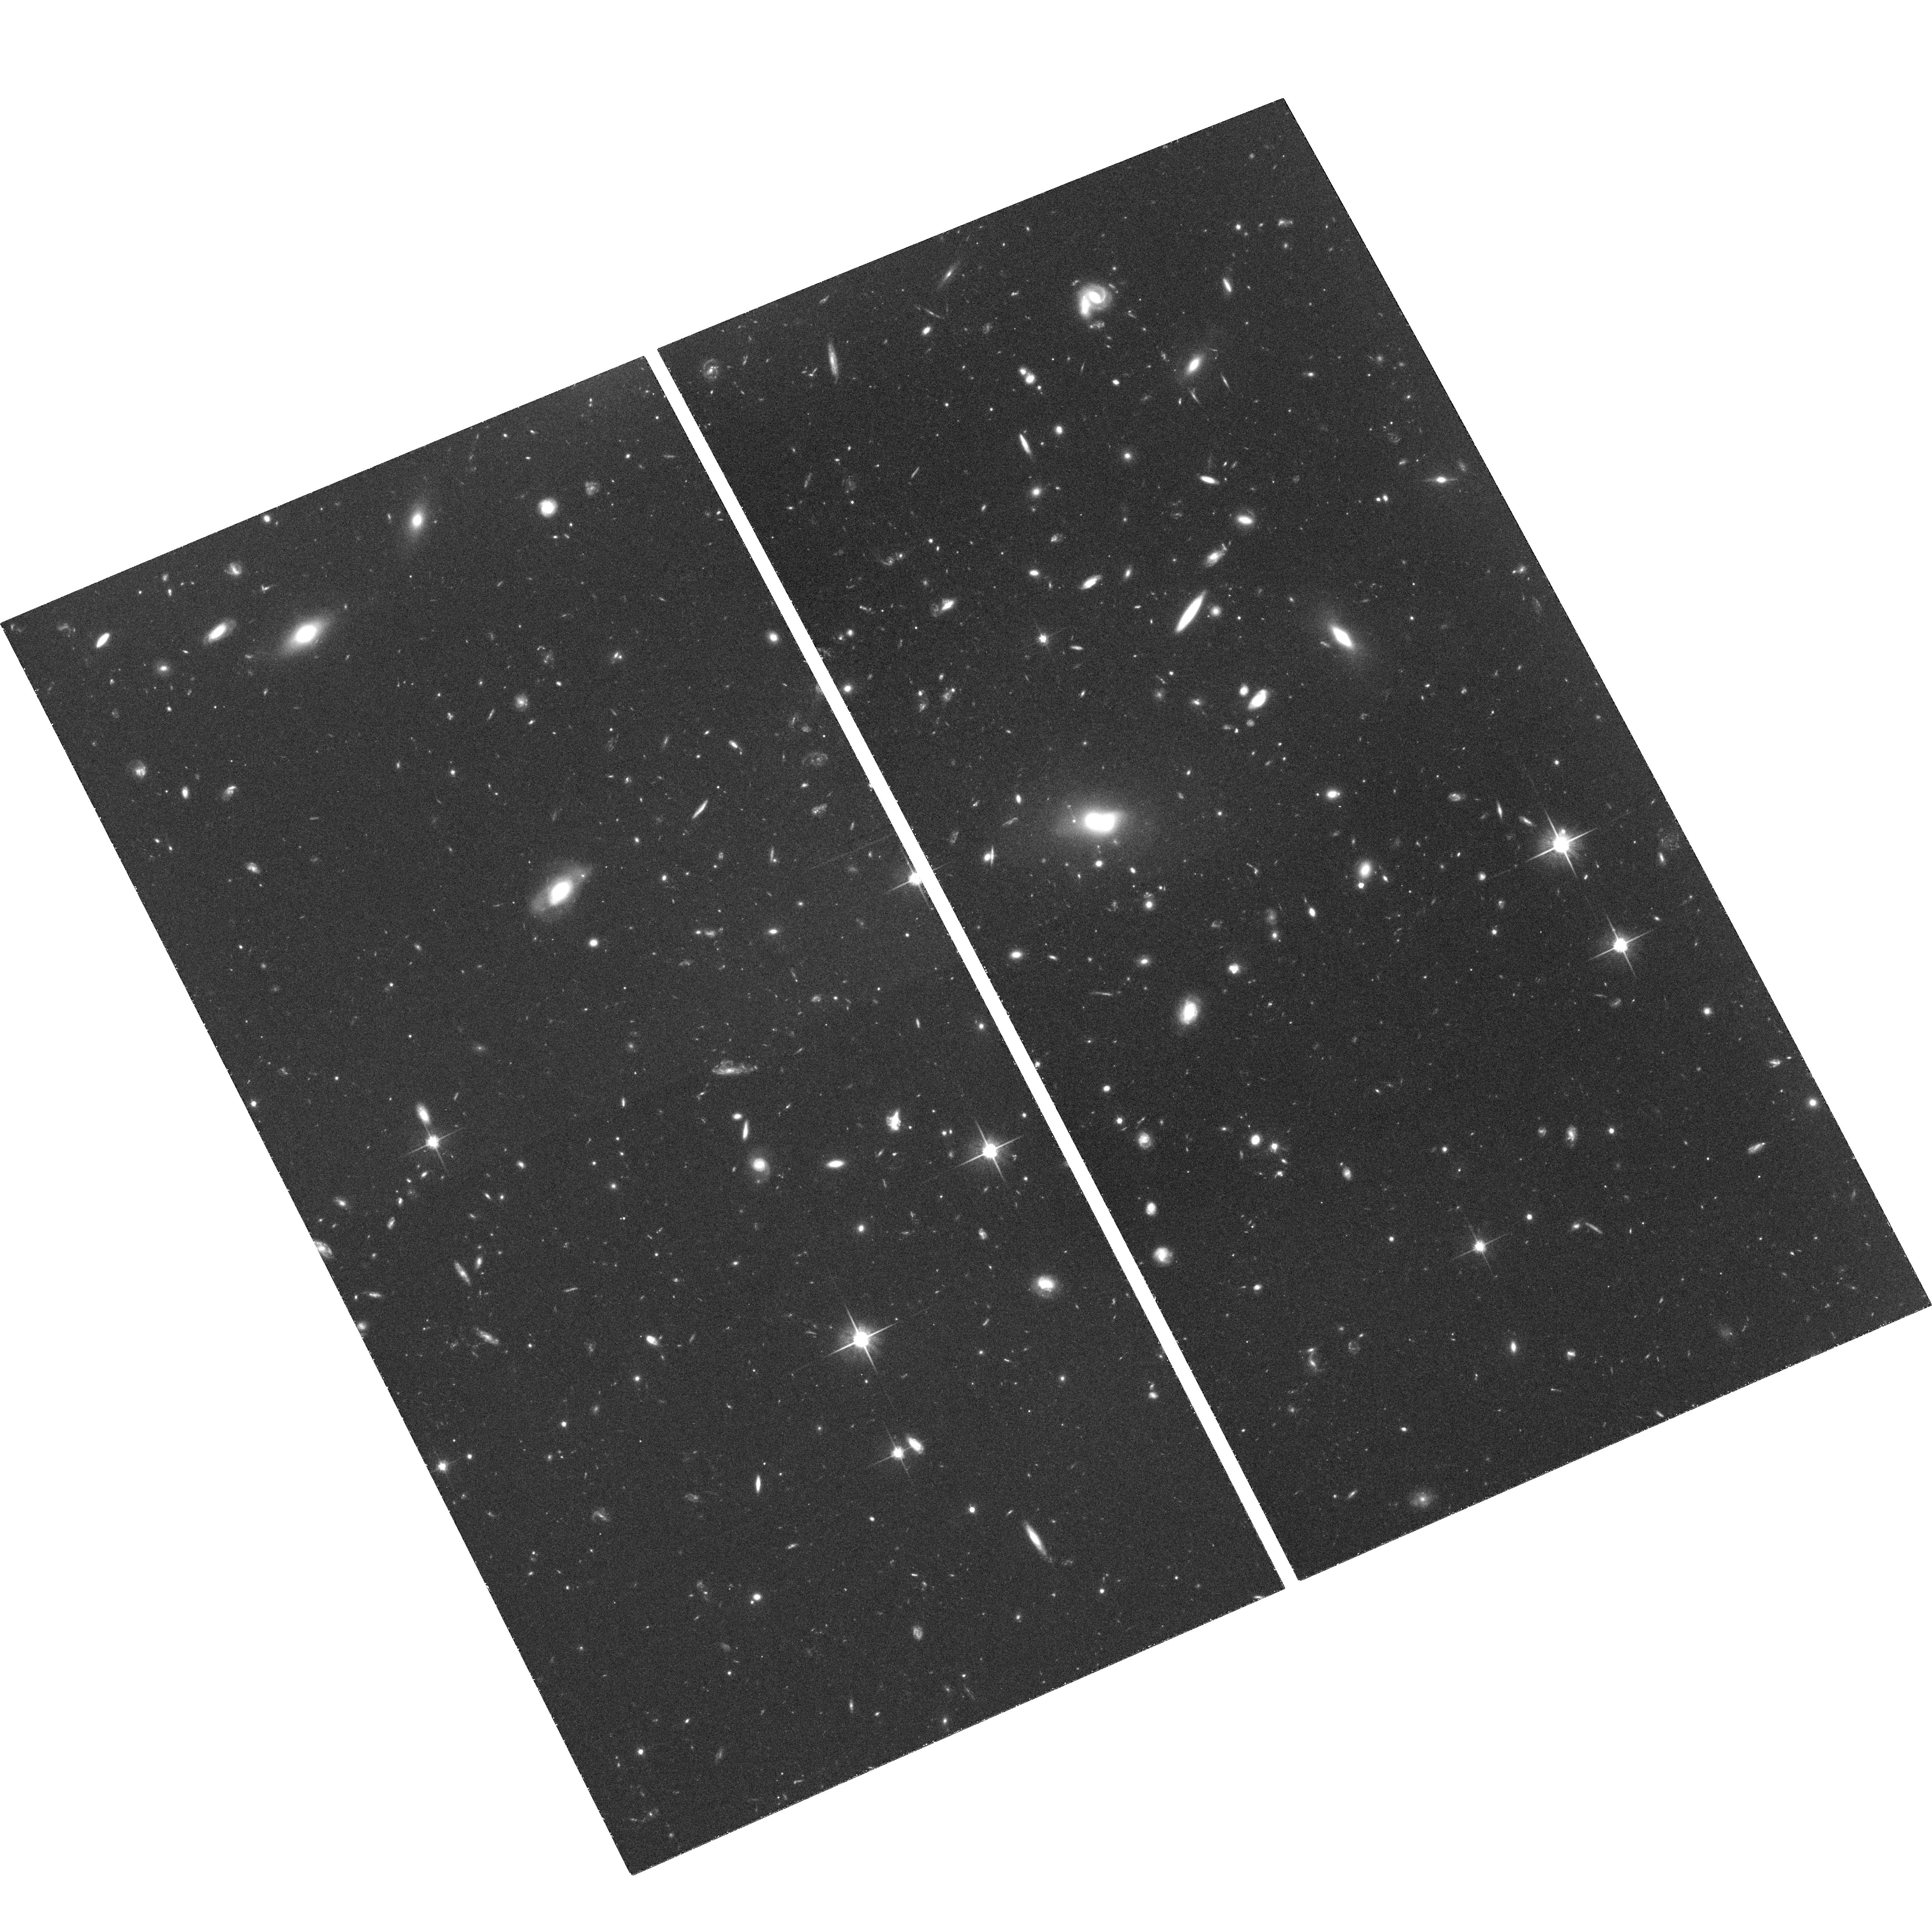
Target: CSL-1. Instrument: ACS/WFC. Filter: F814W. Exposure: 2.1 h. Observation ID: hst_10715_02_acs_wfc_f814w_j9gq02

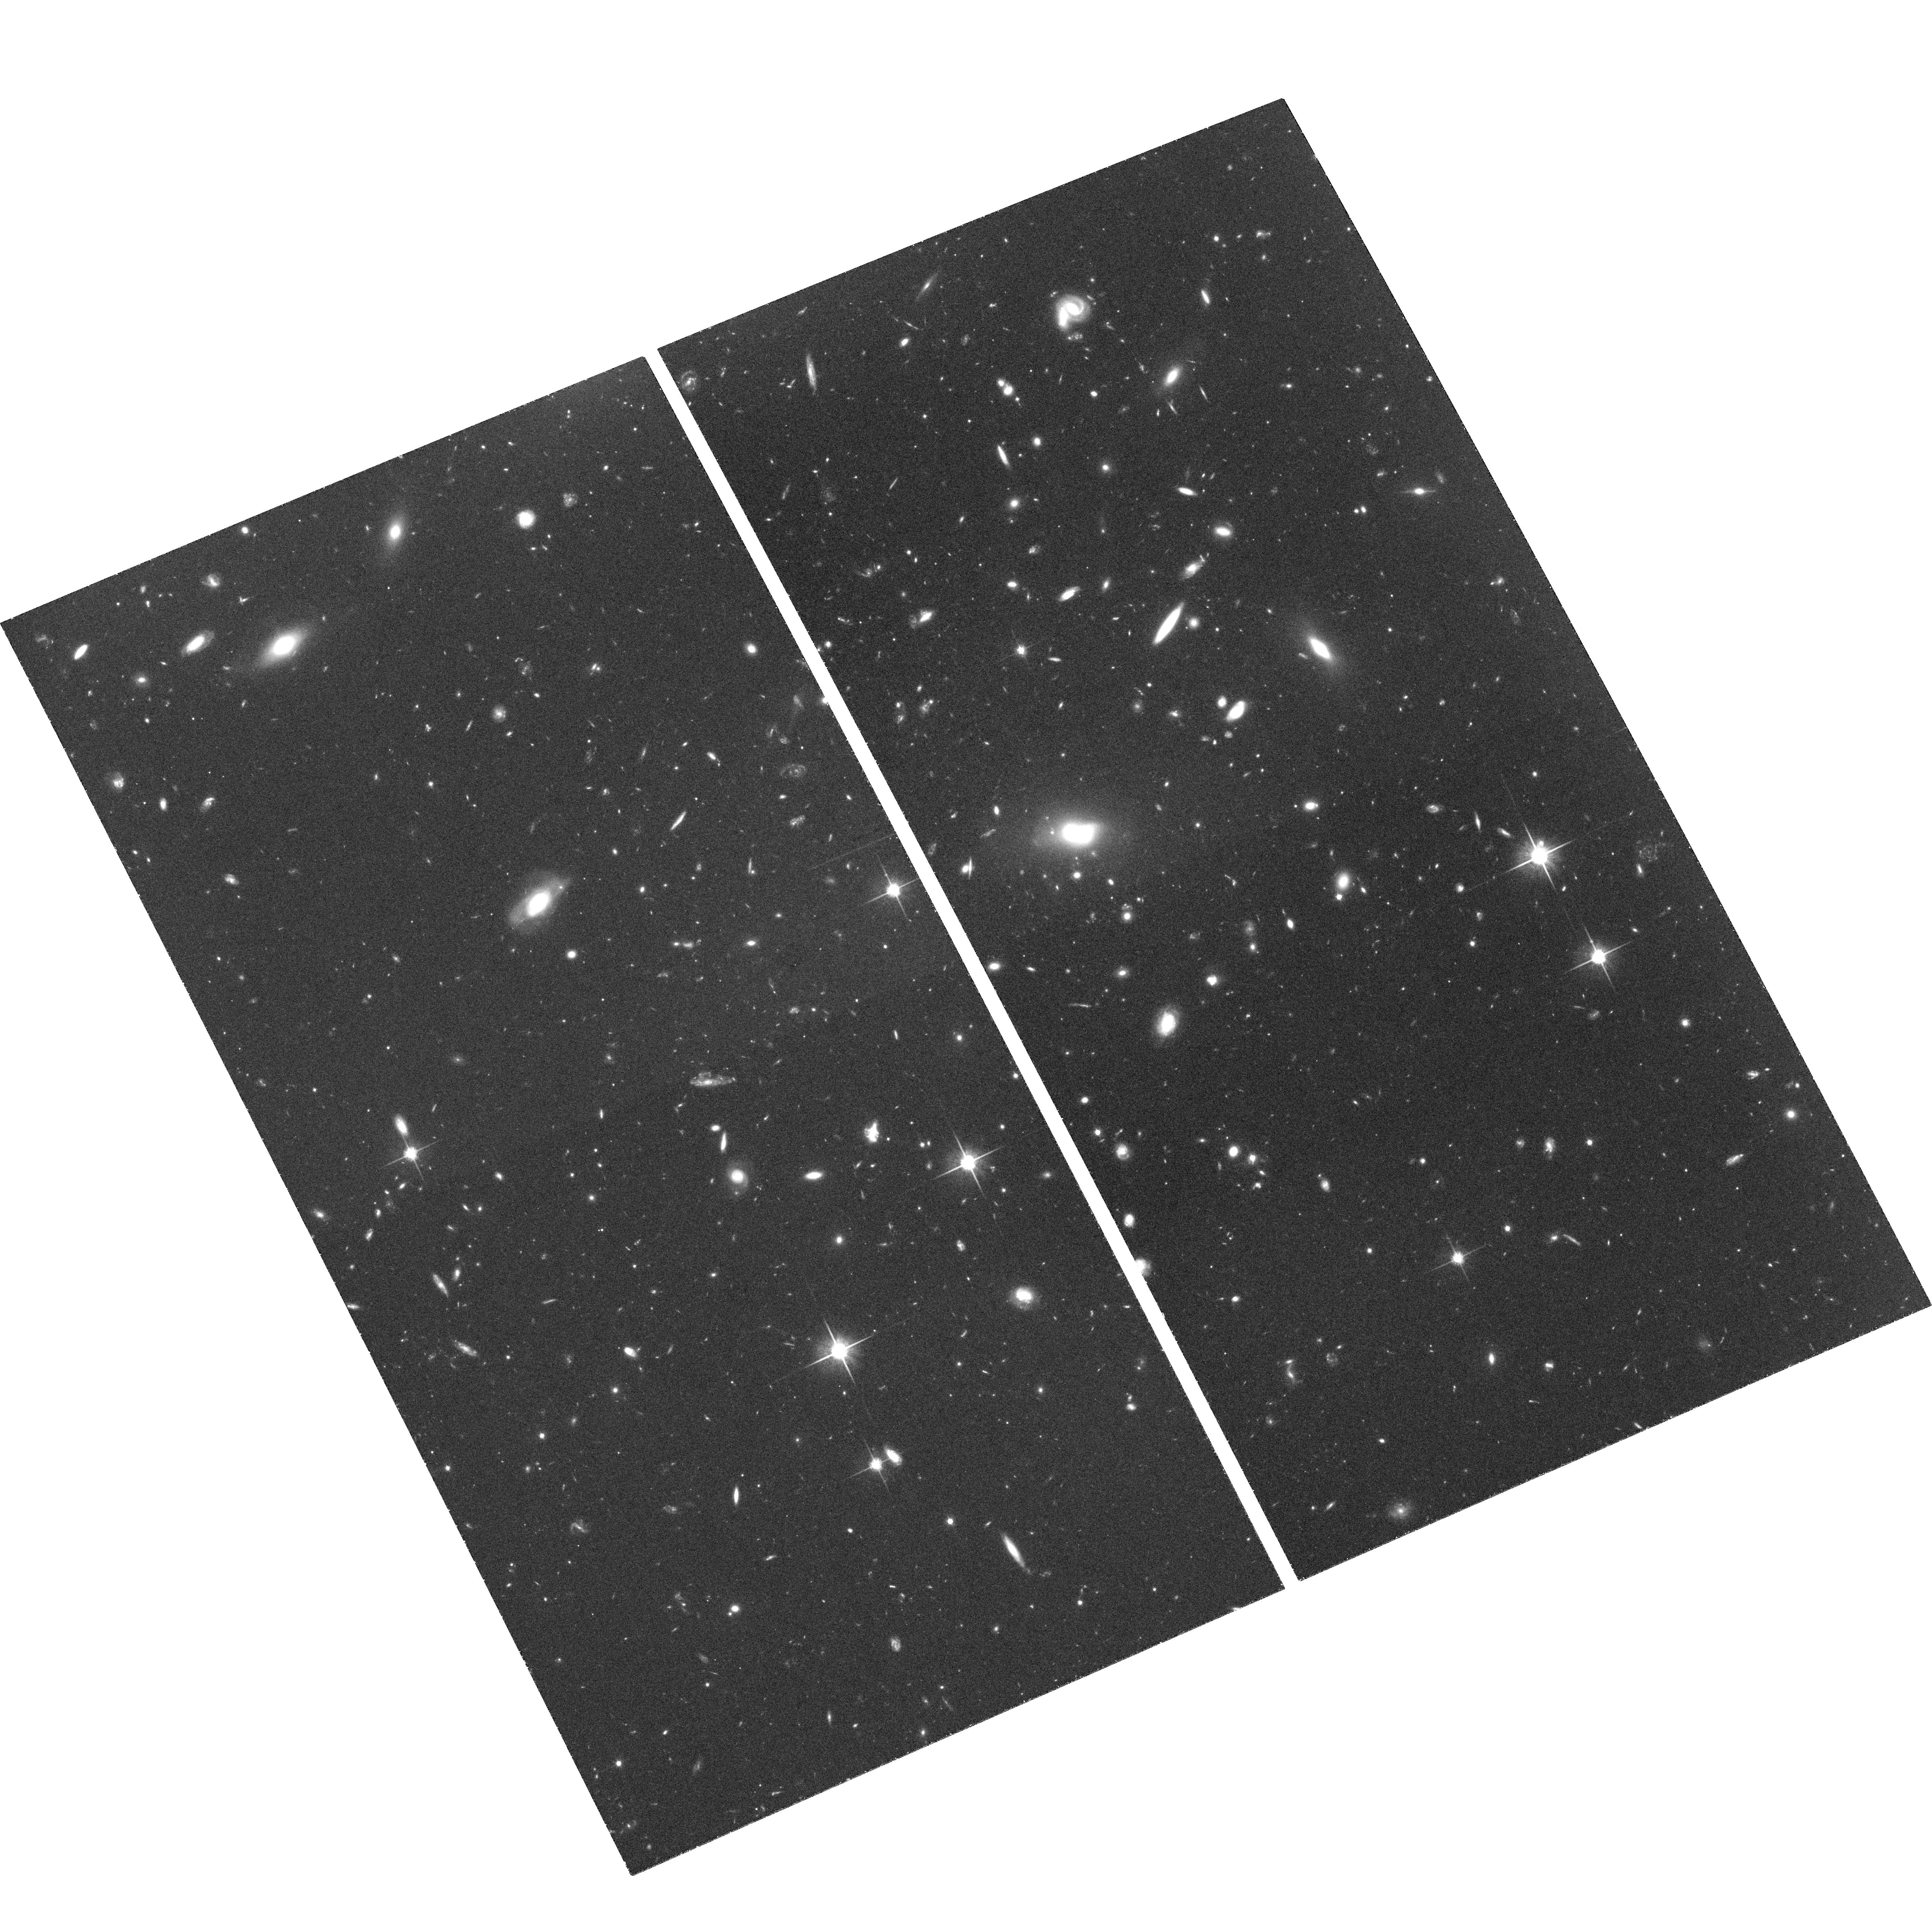
Target: CSL-1. Instrument: ACS/WFC. Filter: F814W. Exposure: 2.1 h. Observation ID: hst_10715_01_acs_wfc_f814w_j9gq01

CSL-1: a peculiar gravitational lens and possible cosmic string (PI: Capaccioli, Massimo)

Much recent work (see for instance Huterer & Vachaspati 2003; Kibble 2004; Polchinski 2004) has emphasized the importance that the peculiar object CSL-1 could bear on elementary particle physics and cosmology, in the case that its nature as the first observational evidence for lensing of a galaxy by a cosmic string could be confirmed. CSL-1 was discovered by the proponents who also proposed several observational tests to definitively pinpoint its nature (Sazhin et al. 2003, 2004). With this proposal we plan to carry the most important of such tests: id est, to use the ACS/WFC to detect the sharp morphological features produced by a cosmic string and to check whether the other gravitational lens candidates, detected by the authors in the region around CSL-1 on photometric grounds only (Sazhin et al. 2004), present similar peculiar features. Following Kibble (2004) and many others, we wish to stress that, could its link to a cosmic string be confirmed, CSL-1 will provide the first measurement ever of the energy scale of the symmetry breaking and of the energy scale of the Grand Unification Theory (GUT), and will open a new way to investigate fundamental physics using astronomical instruments.